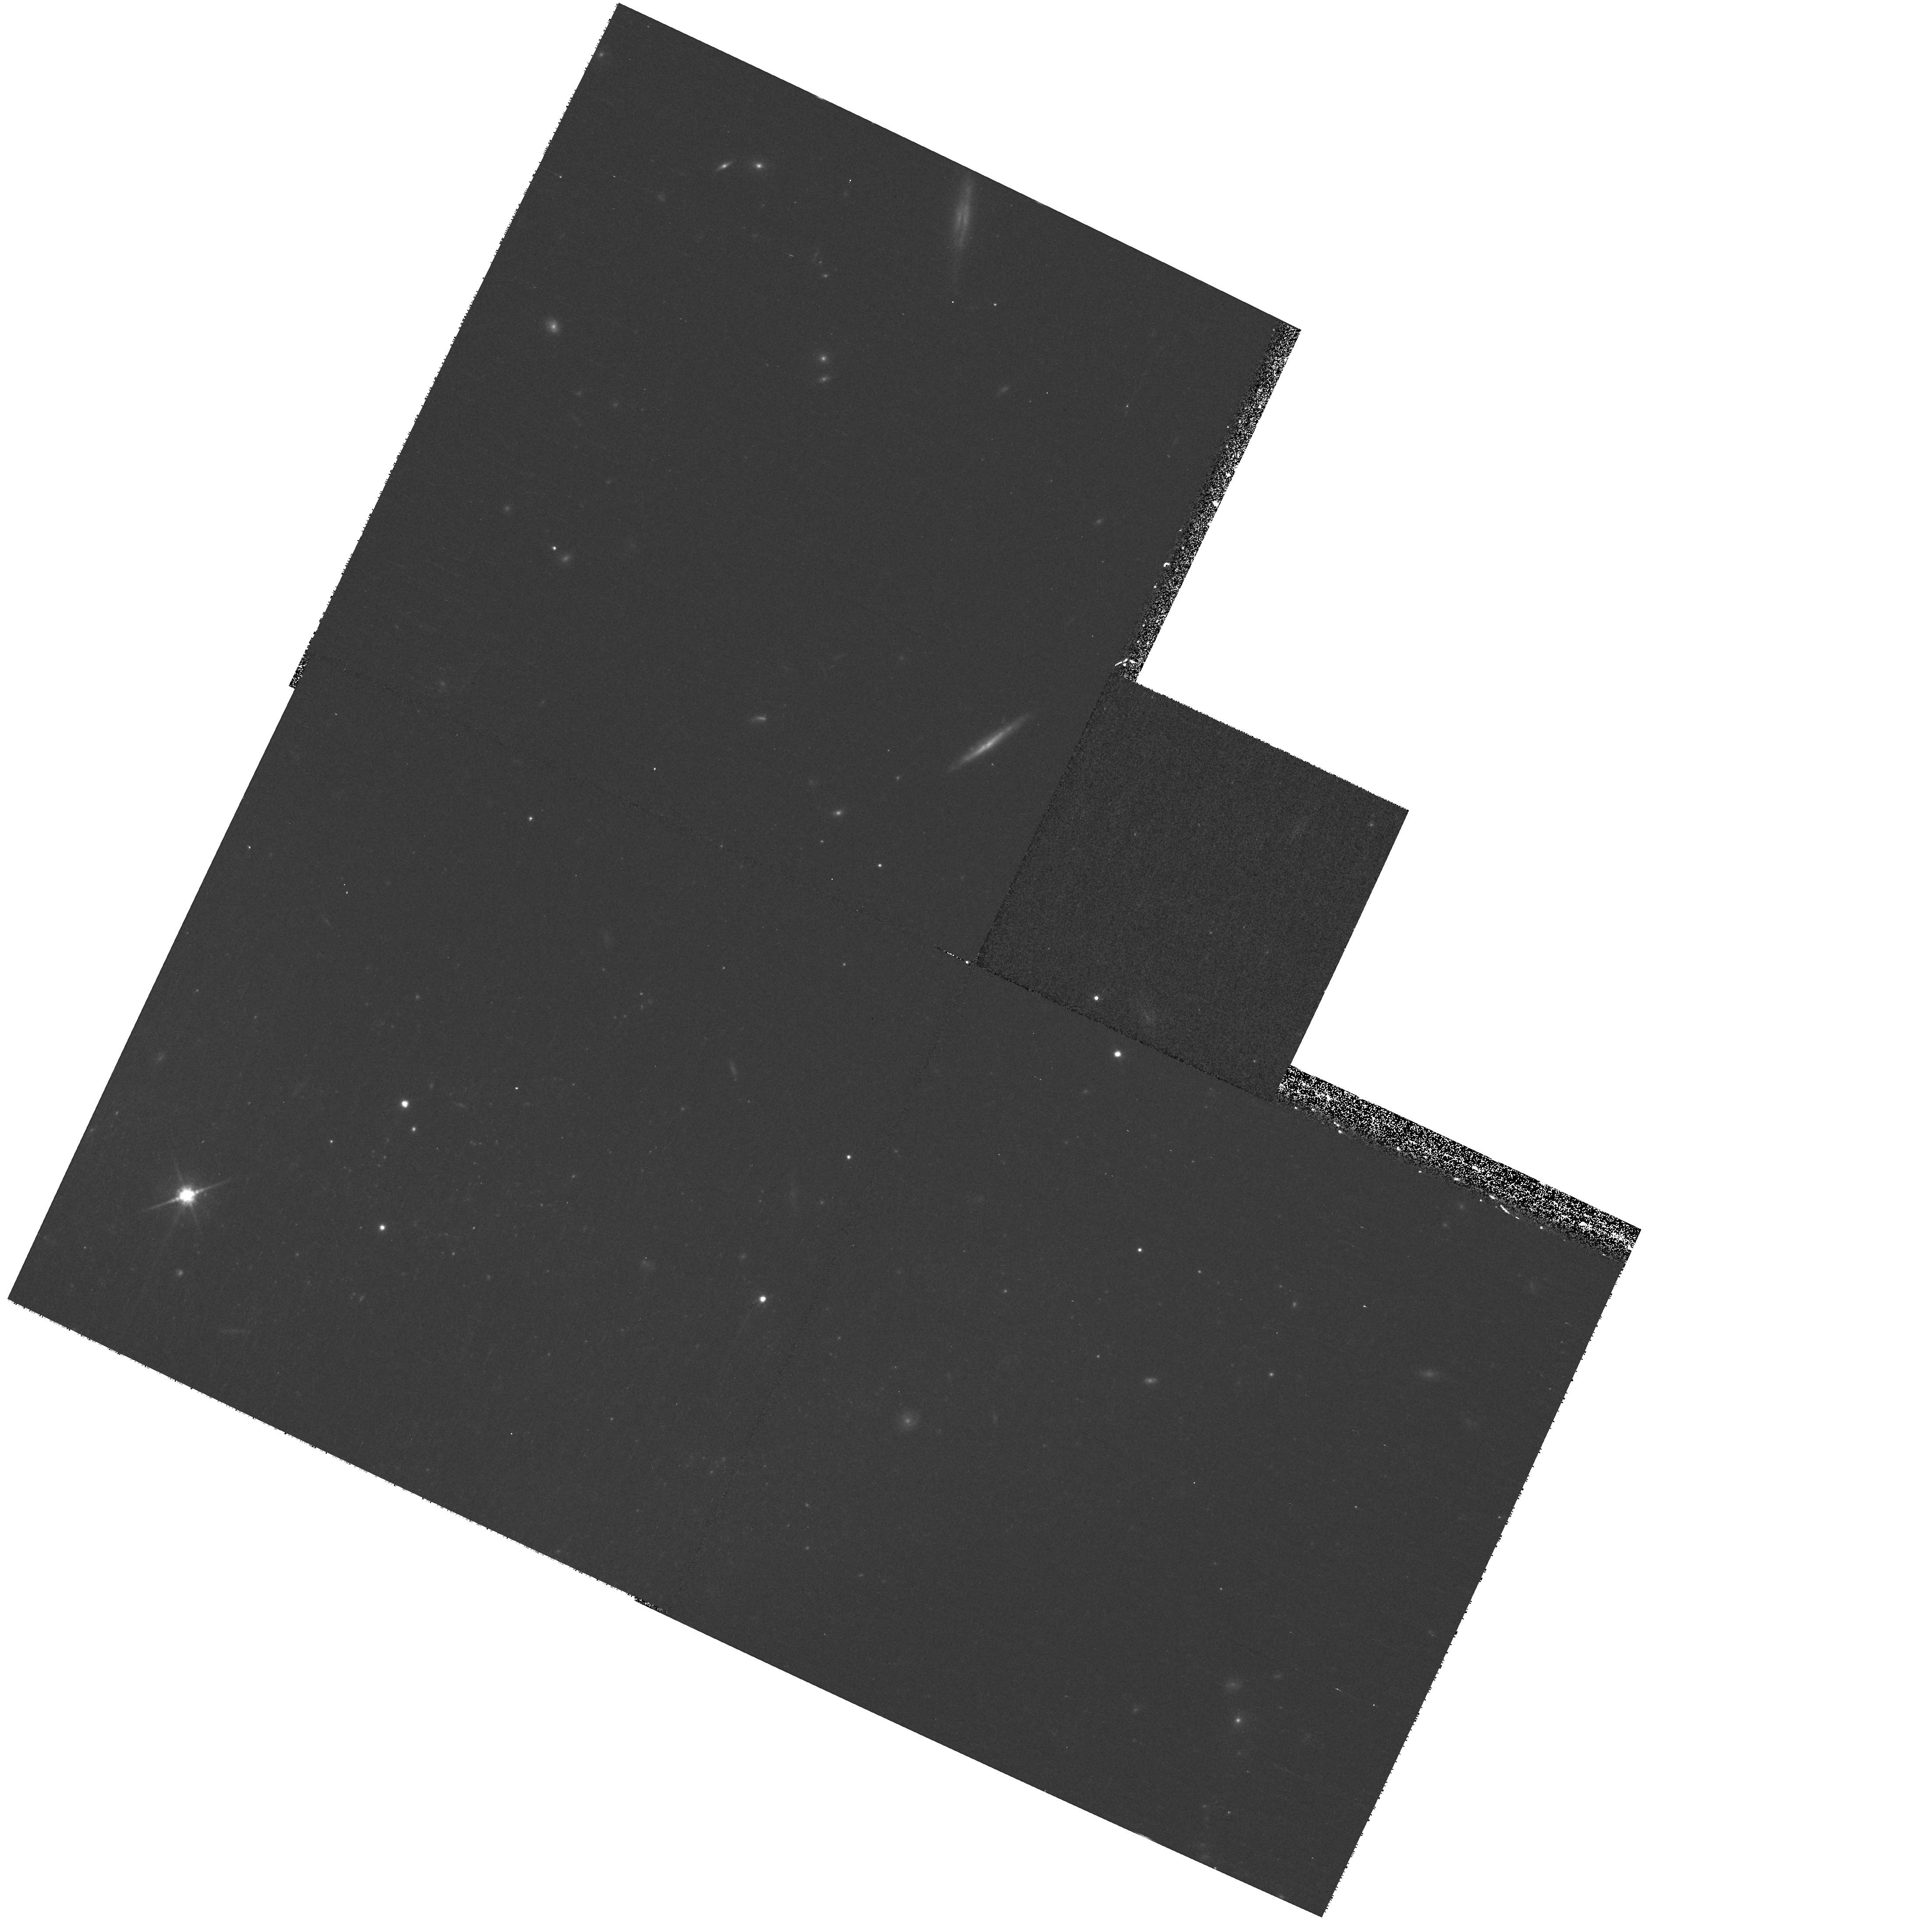
Target: NGC1487-P2
Instrument: WFPC2/PC
Filter: F814W
Exposure: 15 min
Observation ID: hst_11134_15_wfpc2_pc_f814w_ua2u15

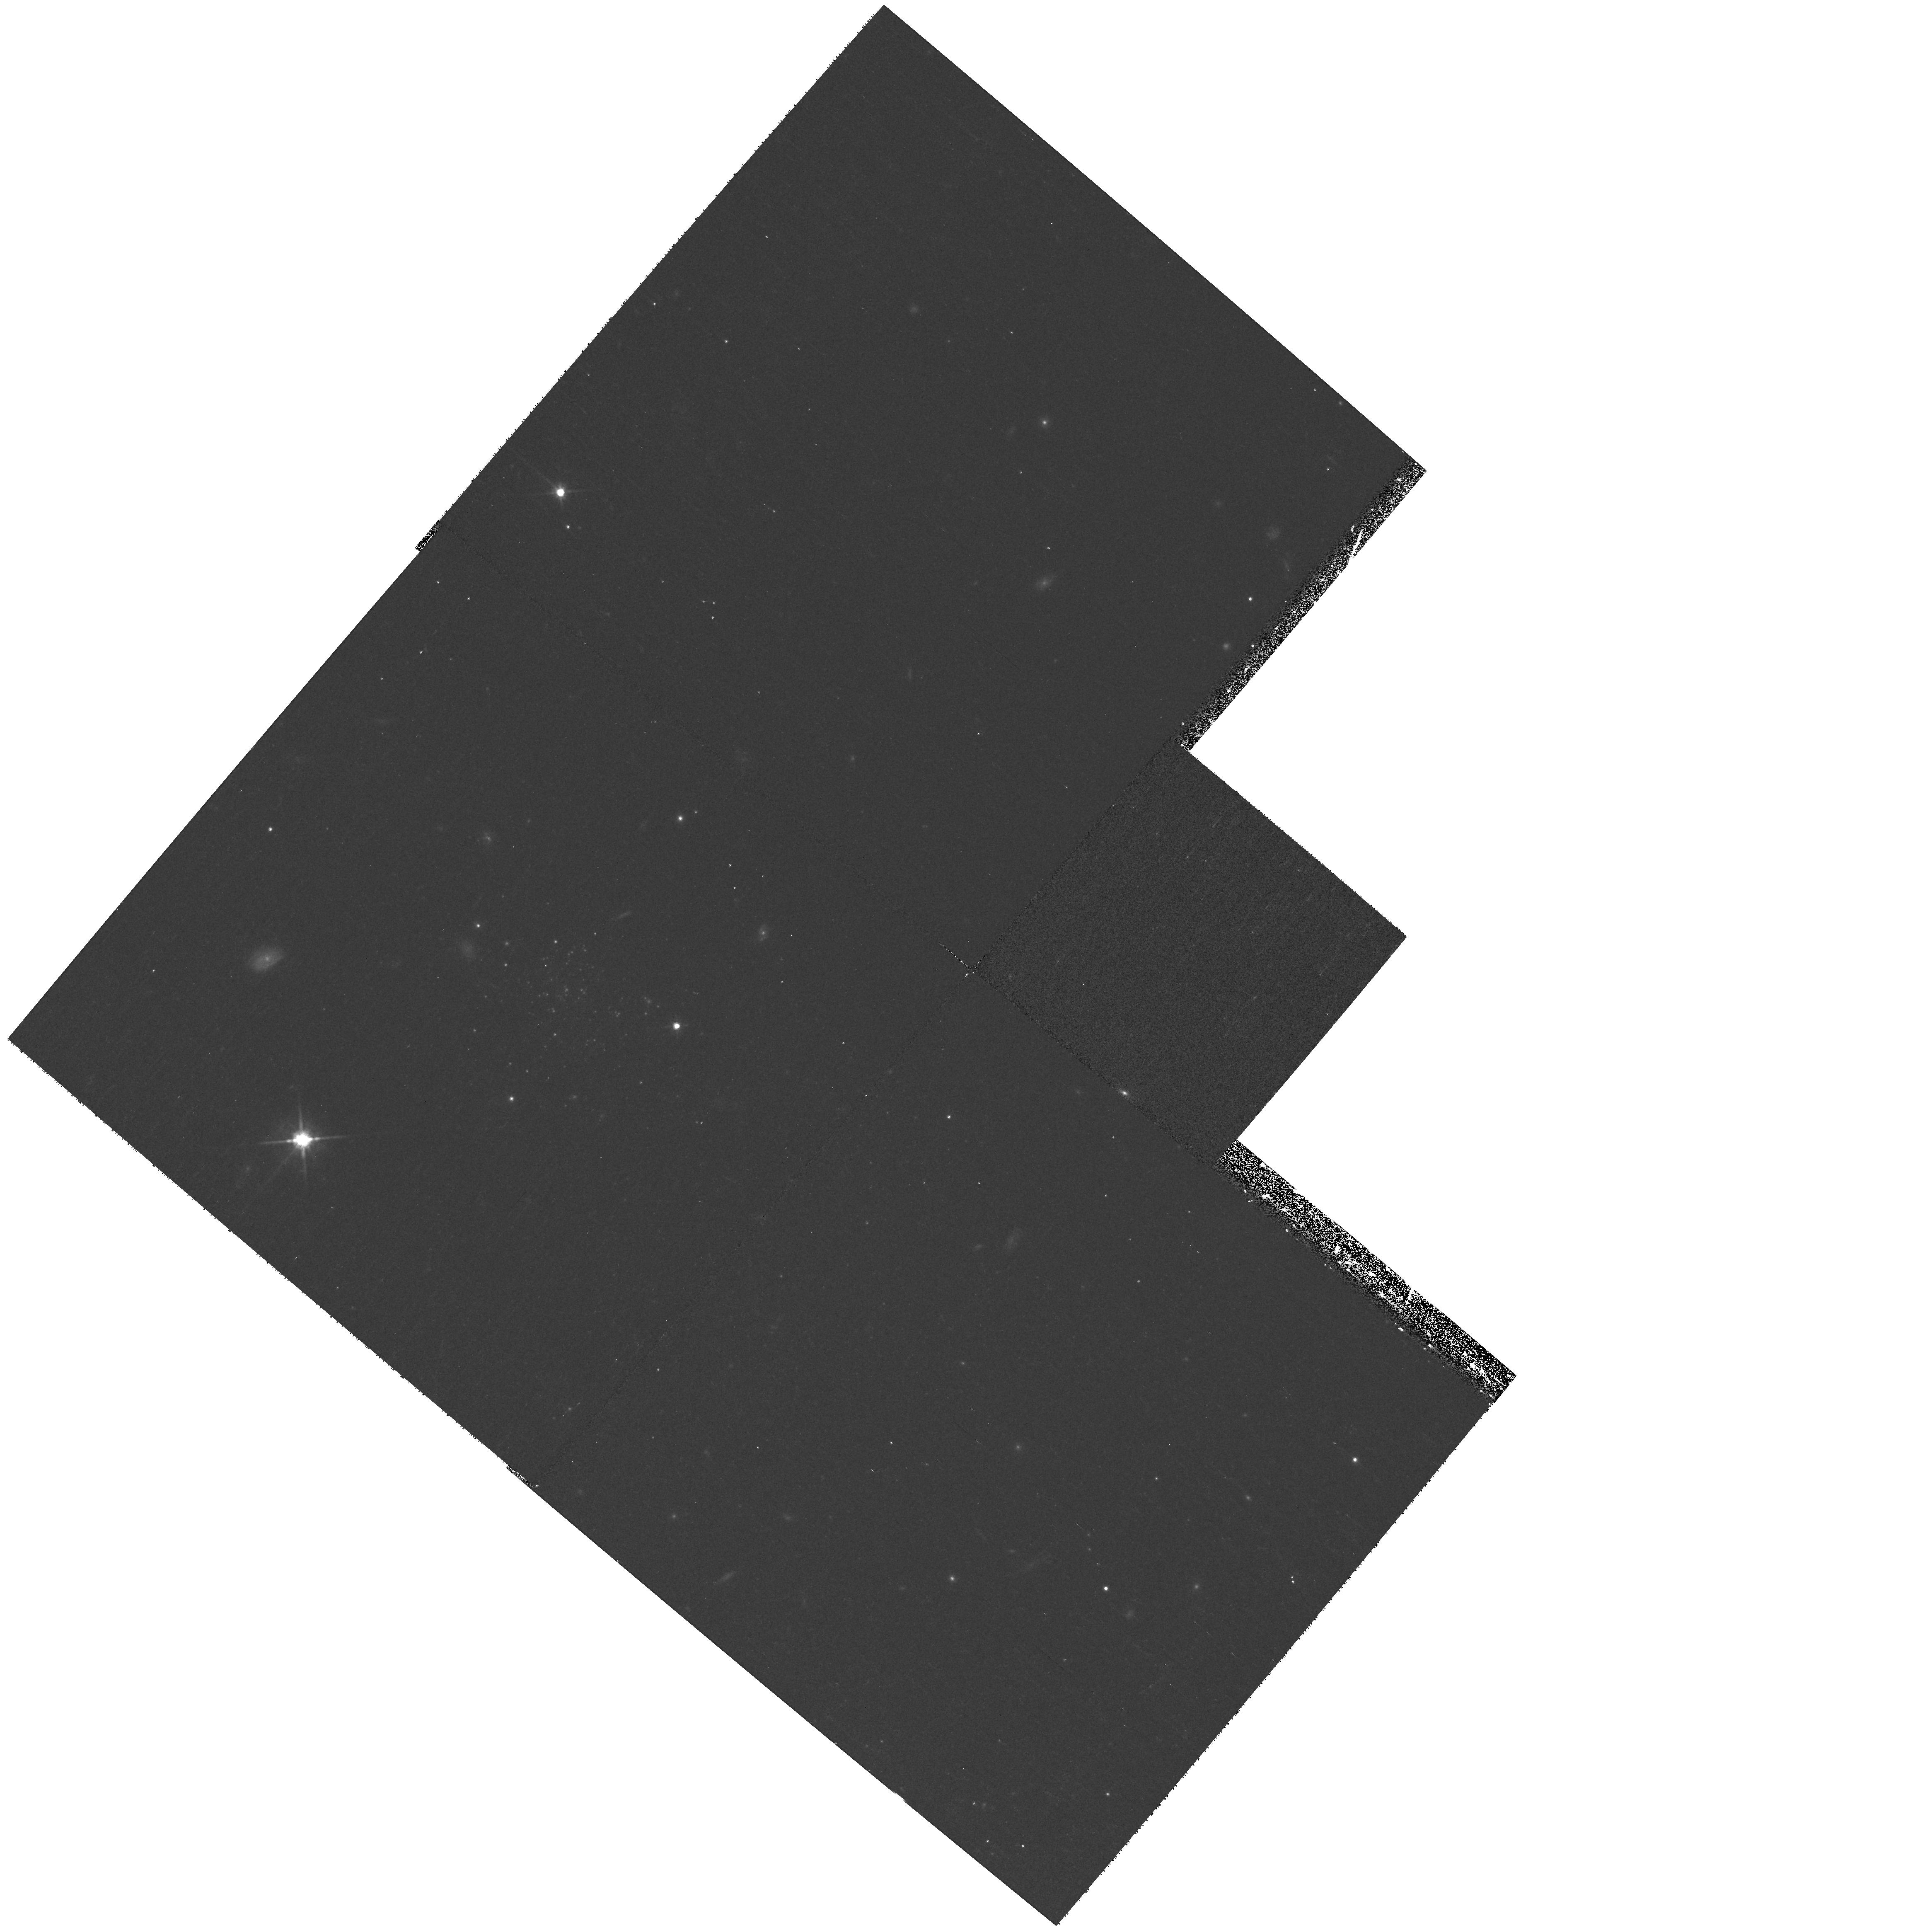
Target: NGC4747
Instrument: WFPC2/PC
Filter: F814W
Exposure: 15 min
Observation ID: hst_11134_07_wfpc2_pc_f814w_ua2u07

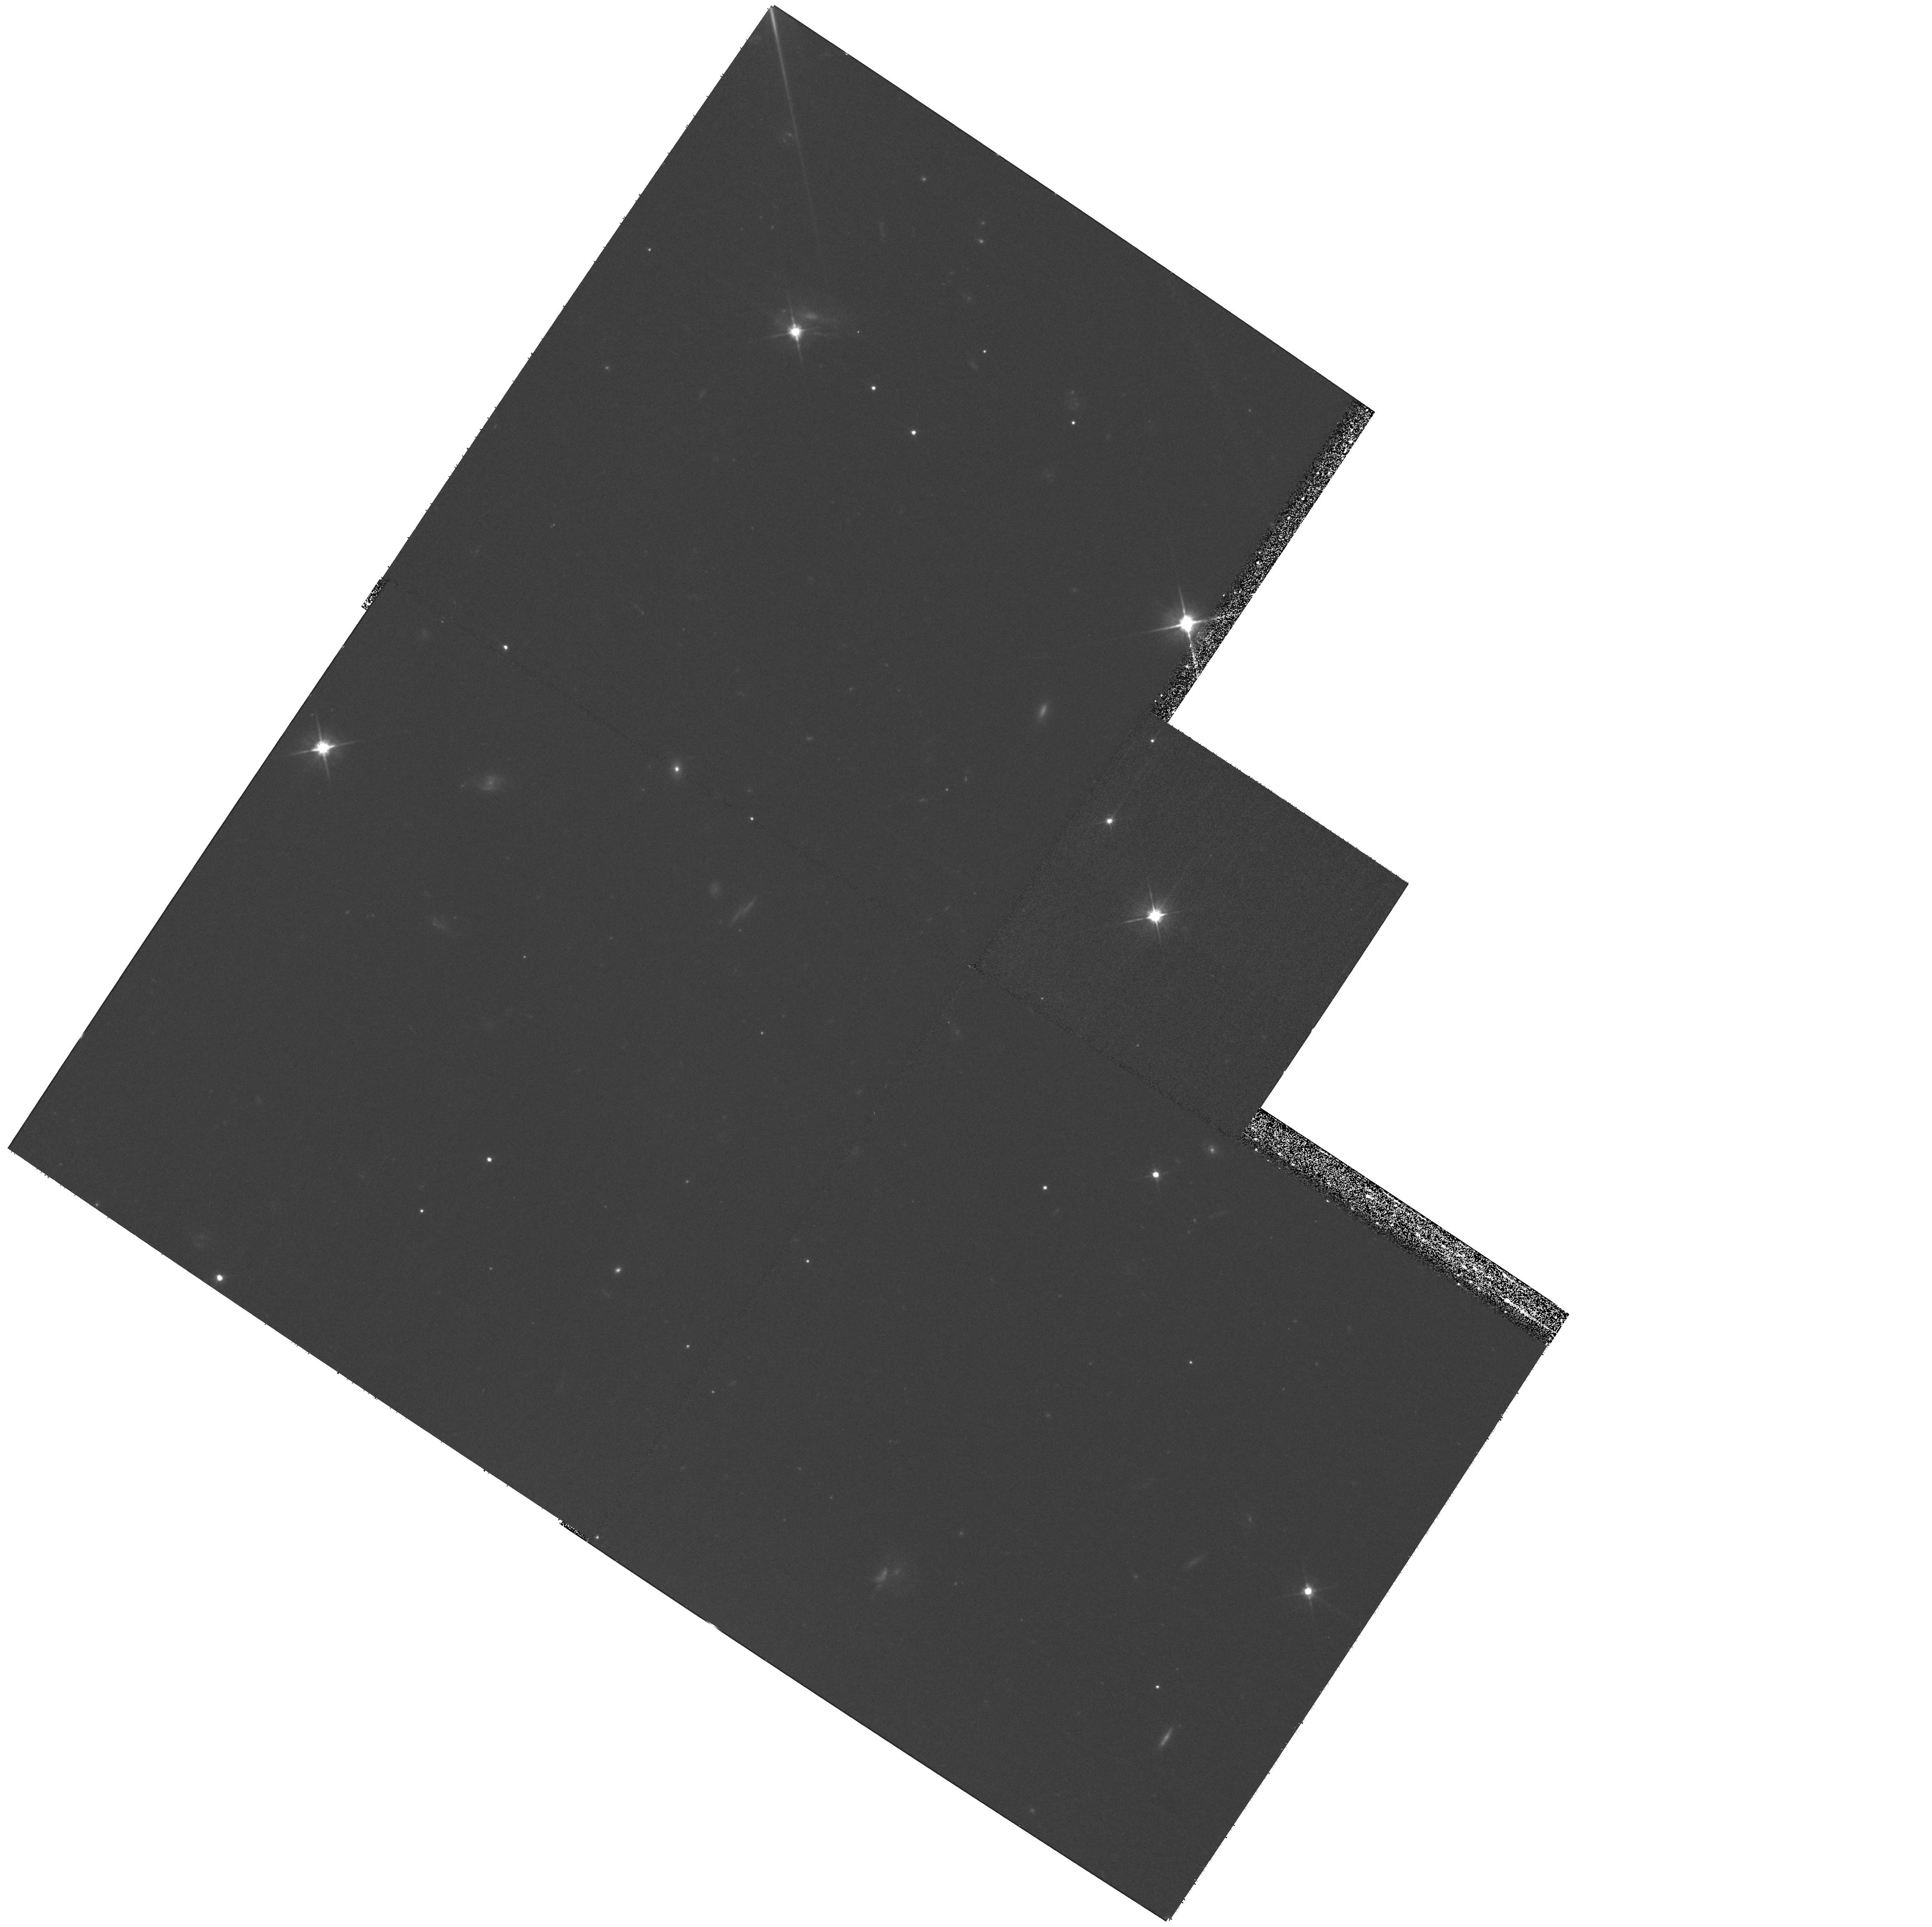
Target: NGC2444
Instrument: WFPC2/PC
Filter: F606W
Exposure: 32 min
Observation ID: hst_11134_02_wfpc2_pc_f606w_ua2u02

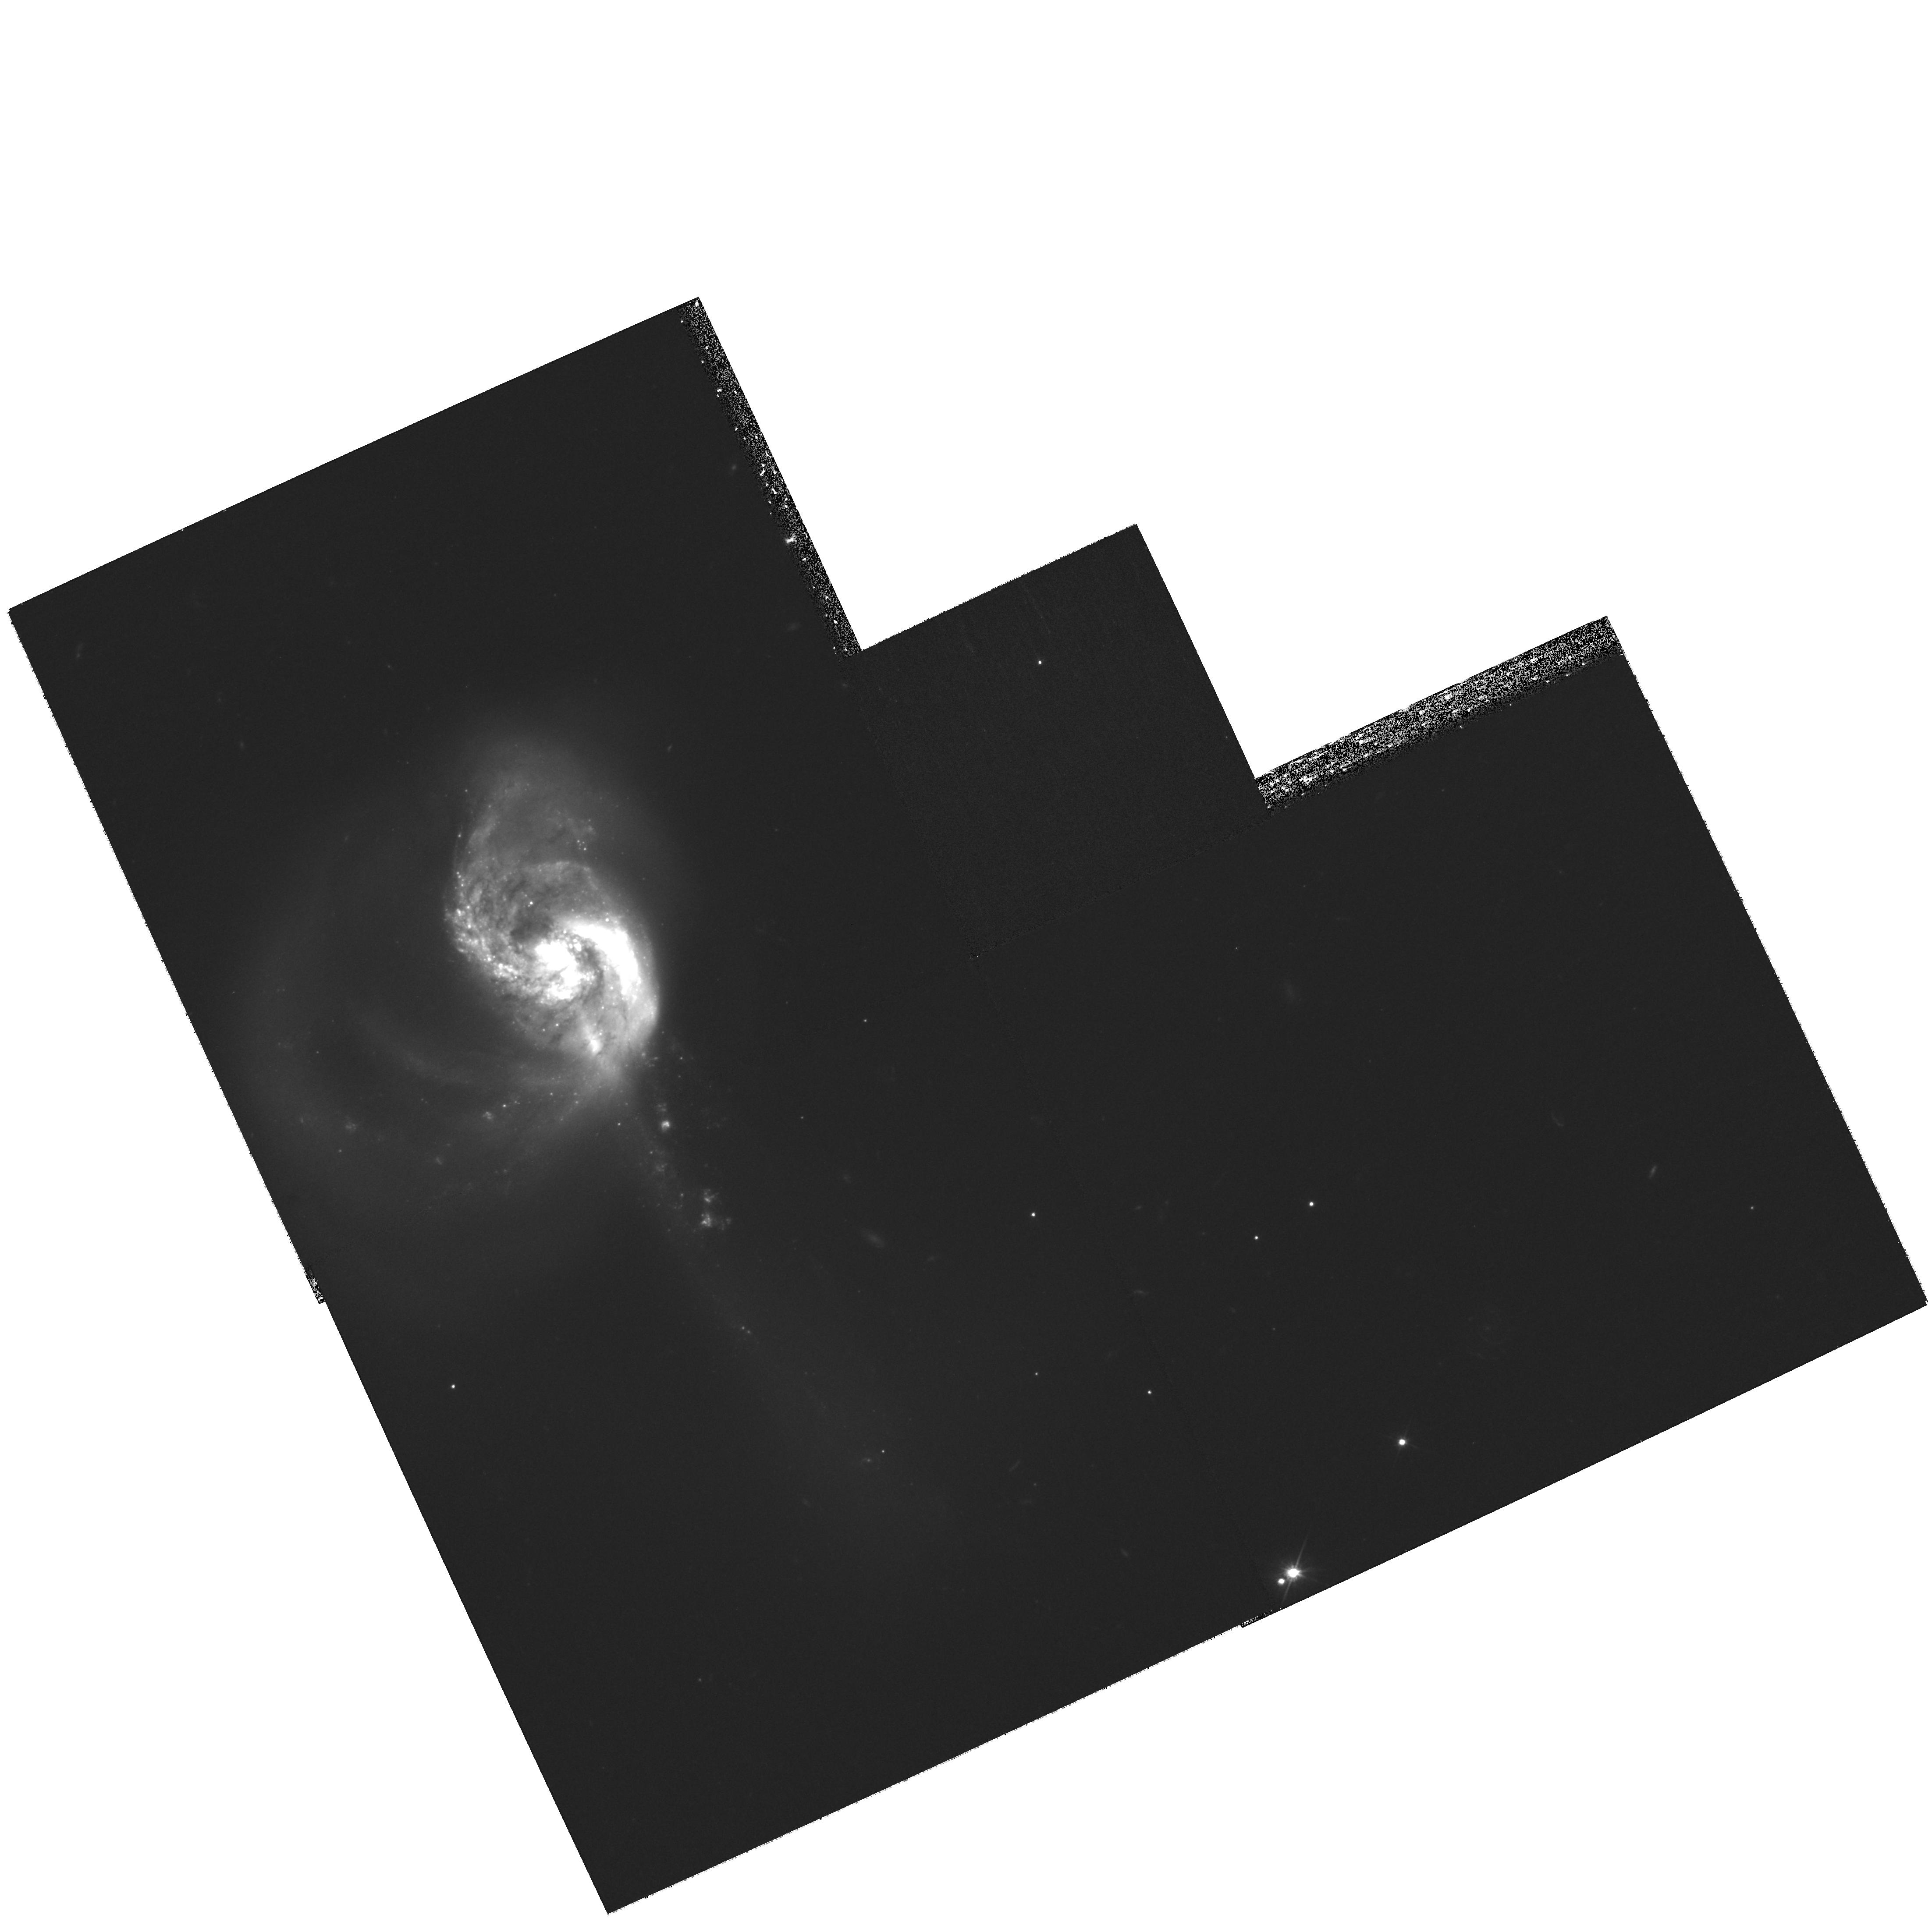
Target: NGC1614
Instrument: WFPC2/PC
Filter: F606W
Exposure: 32 min
Observation ID: hst_11134_06_wfpc2_pc_f606w_ua2u06

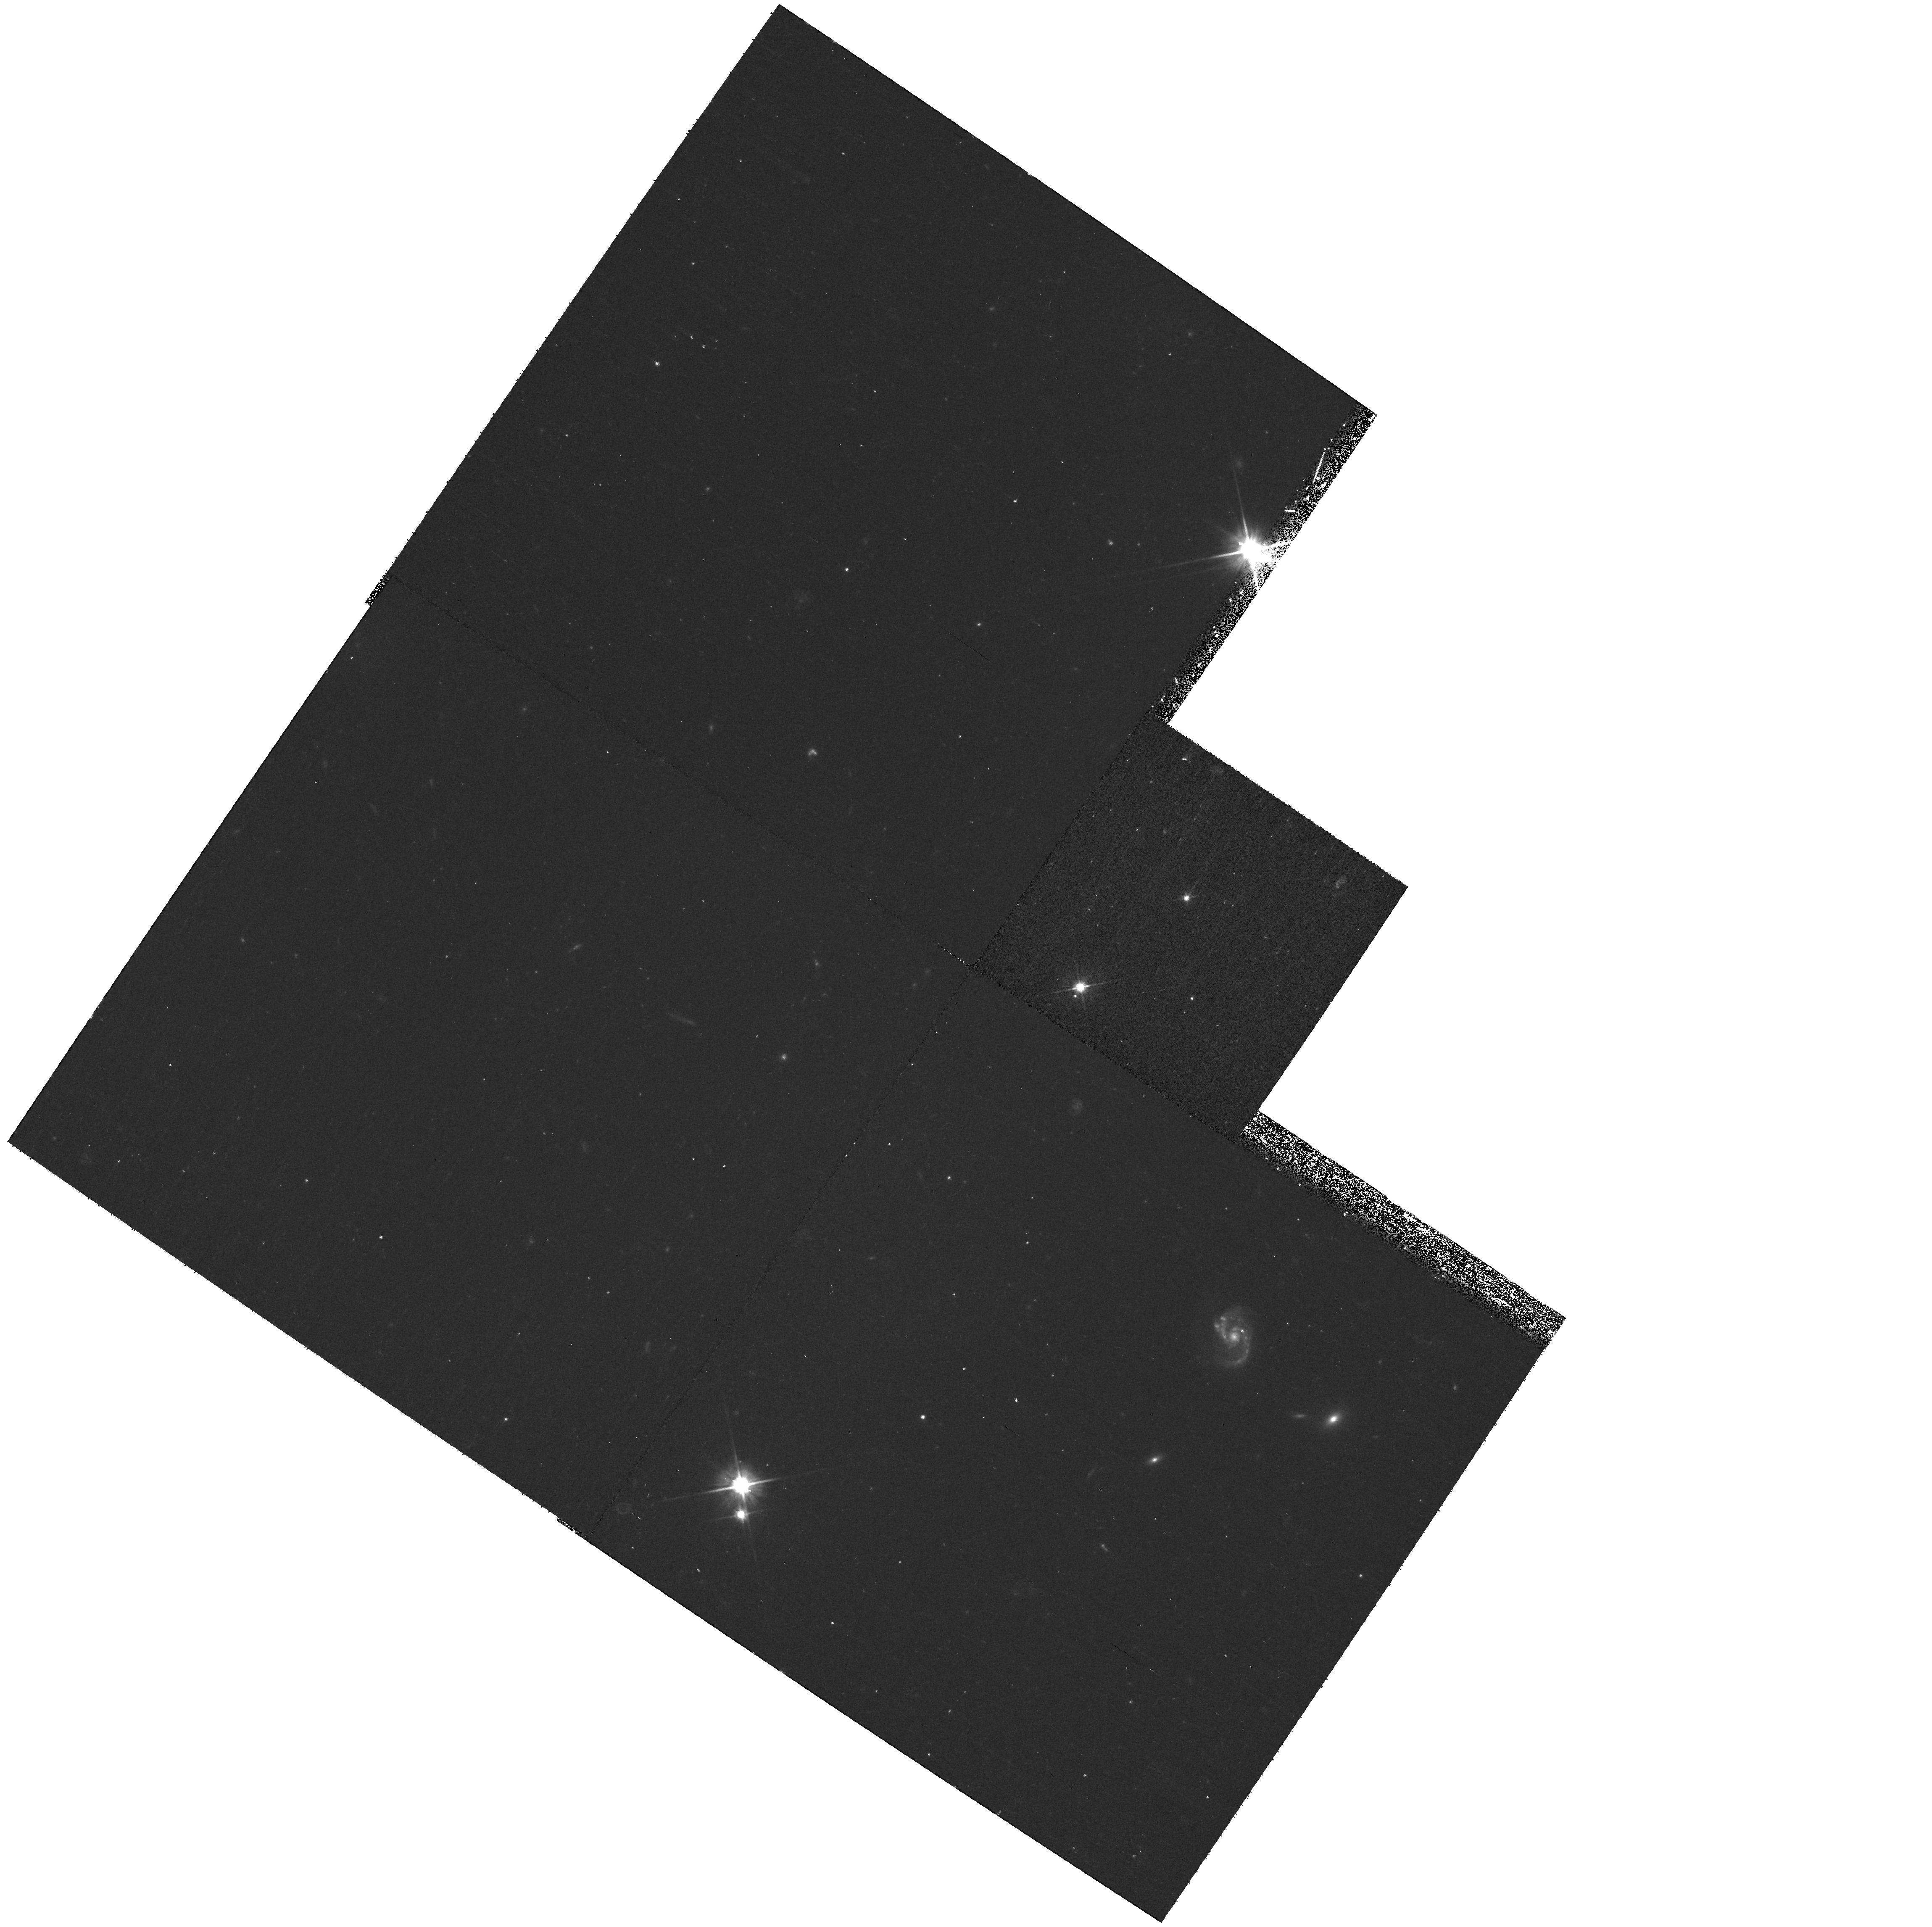
Target: NGC2782-P2
Instrument: WFPC2/PC
Filter: F606W
Exposure: 17 min
Observation ID: hst_11134_10_wfpc2_pc_f606w_ua2u10

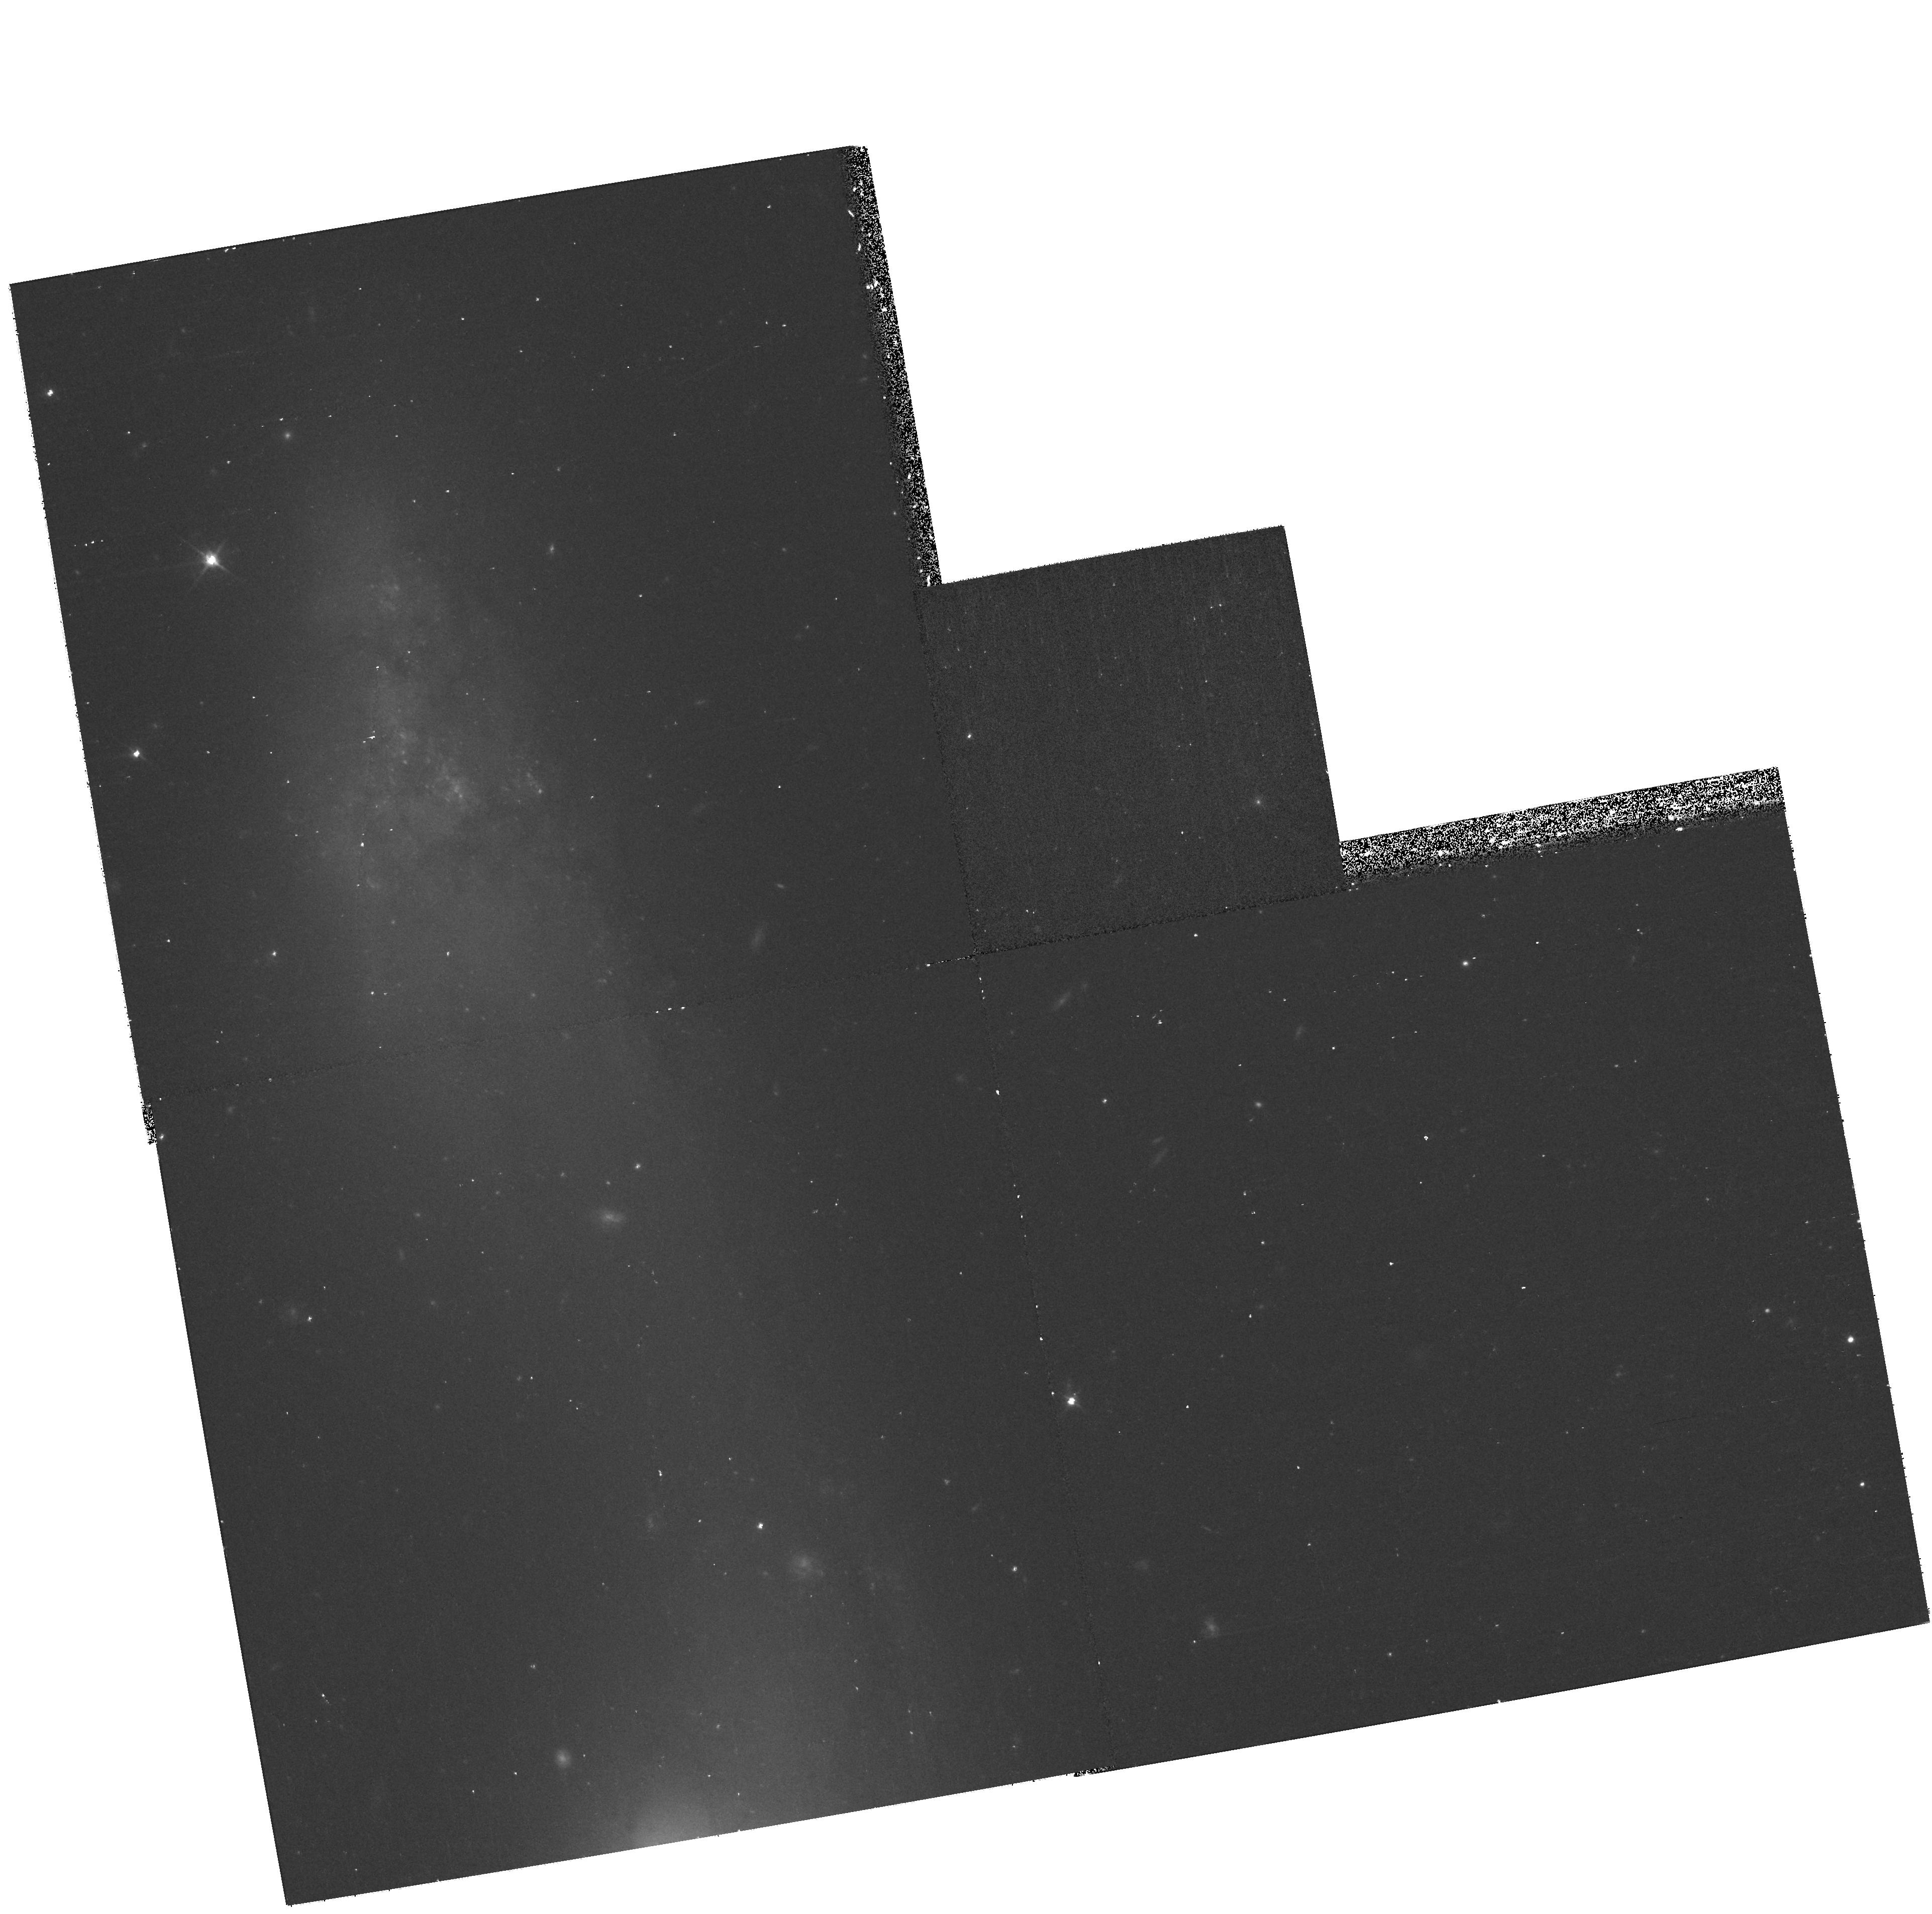
Target: NGC2992
Instrument: WFPC2/PC
Filter: F606W
Exposure: 17 min
Observation ID: hst_11134_03_wfpc2_pc_f606w_ua2u03

WFPC2 Tidal Tail Survey: Probing Star Cluster Formation on the Edge (PI: Knierman, Karen)

The spectacular HST images of the interiors of merging galaxies such as the Antennae and NGC 7252 have revealed rich and diverse populations of star clusters created over the course of the interaction. Intriguingly, our WFPC2 study of tidal tails in these and other interacting pairs has shown that star cluster birth in the tails does not follow a similarly straightforward evolution. In fact, cluster formation in these relatively sparse environments is not guaranteed -- only one of six tails in our initial study showed evidence for a significant population of young star clusters. The tail environment thus offers the opportunity to probe star cluster formation on the edge of the physical parameter space (e.g., of stellar and gas mass, density, and pressure) that permits it to occur. We propose to signficantly extend our pilot sample of optically bright, gas-rich tidal tails by a factor of 4 in number to include a more diverse population of tails, encompassing major and minor mergers, gas-rich and gas-poor tails, as well as early, late, and merged interaction stages. With 21 orbits of HST WFPC2 imaging in the F606W and F814W filters, we can identify, roughly age-date, and measure sizes of star clusters to determine what physical parameters affect star cluster formation. WFPC2 imaging has been used effectively in our initial study of four mergers, and it will be possible in this program to reach similar limits of Mv=-8.5 for each of 16 more tails. With the much larger sample we expect to isolate which factors, such as merger stage, HI content, and merger mass ratio, drive the formation of star clusters.